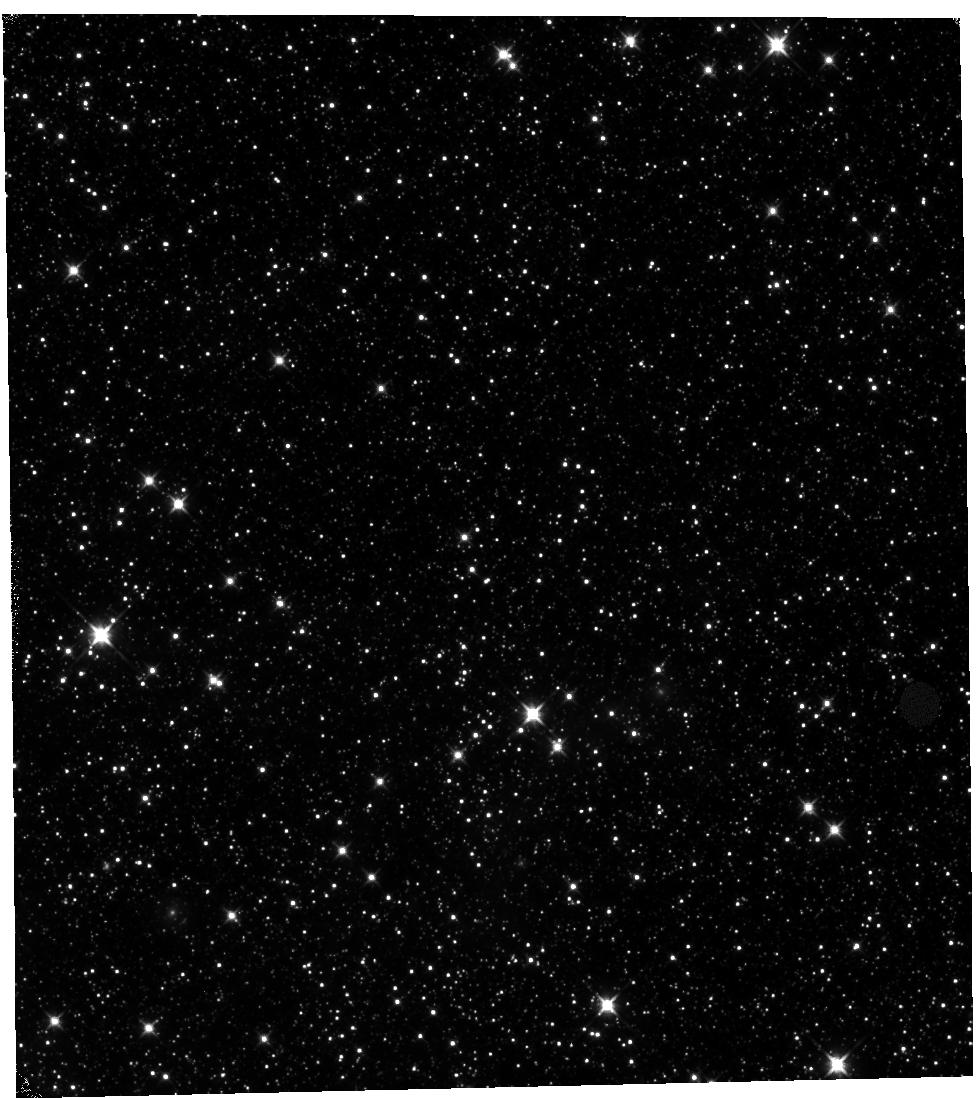
Target: NGC-1850. Instrument: WFC3/IR. Filter: F110W. Exposure: 1.3 h. Observation ID: hst_11933_01_wfc3_ir_f110w_ibaq01

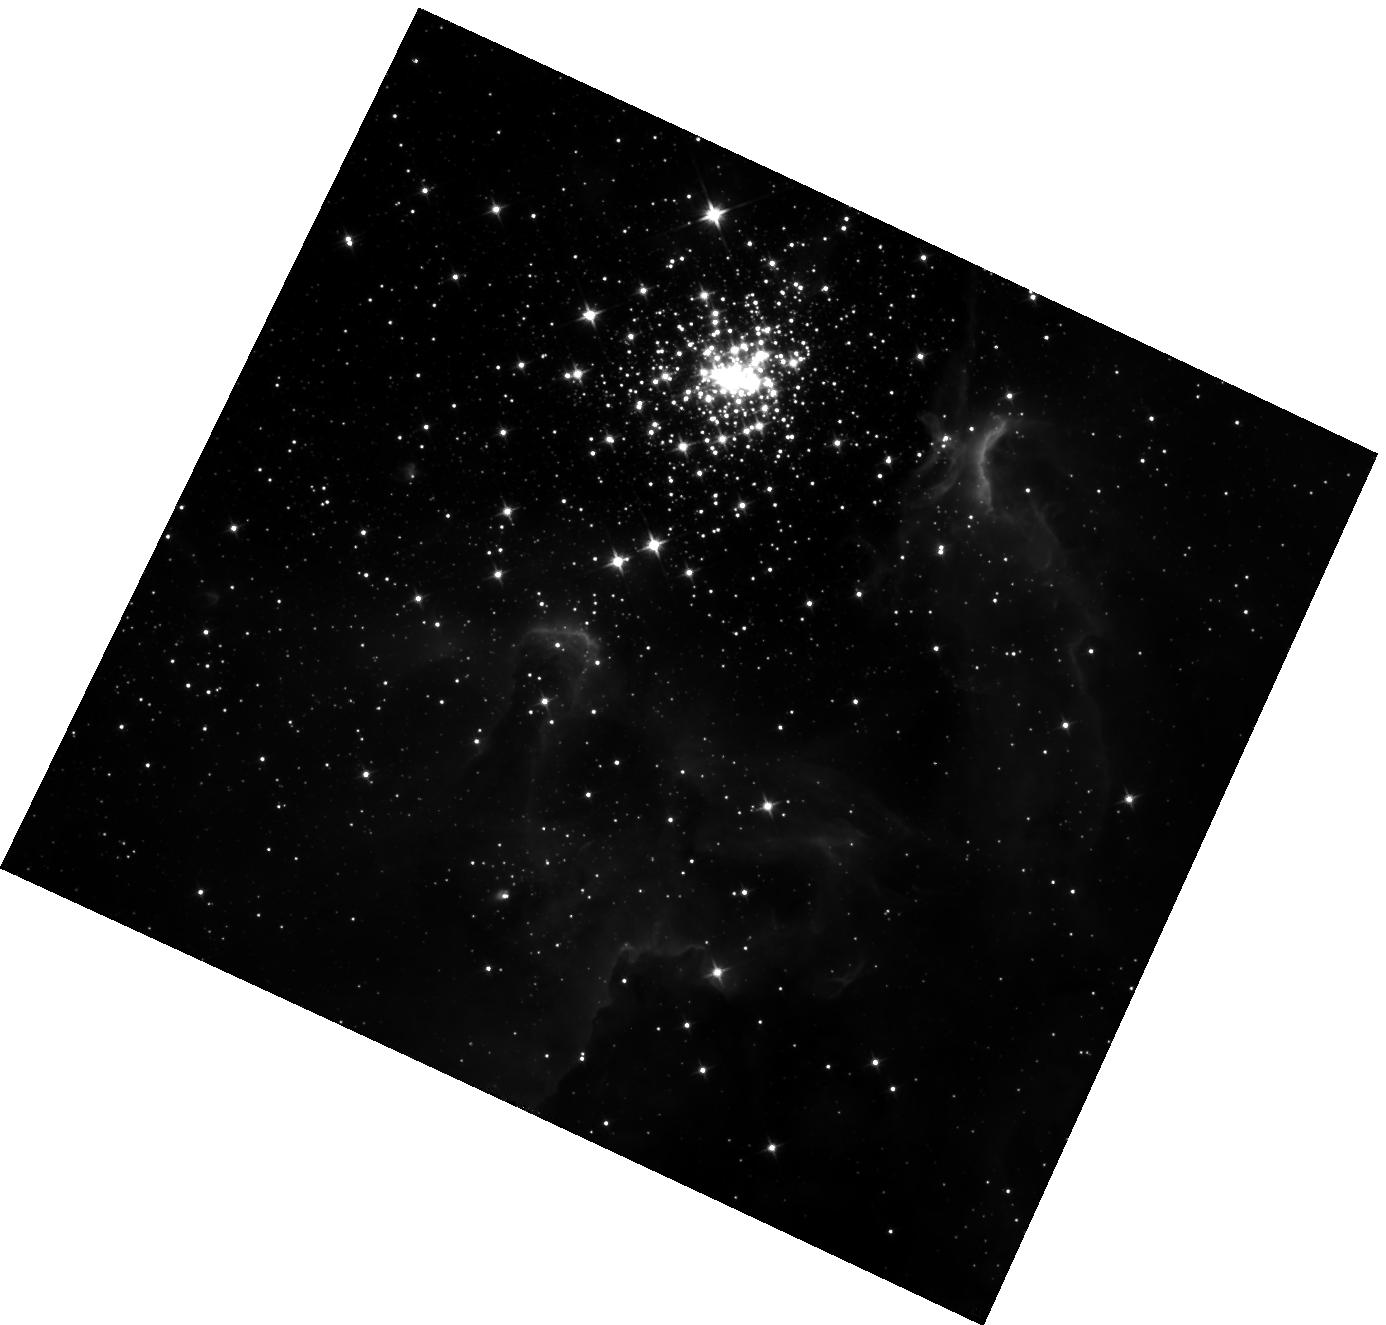
Target: NGC-3603. Instrument: WFC3/IR. Filter: F110W. Exposure: 1.2 h. Observation ID: hst_11933_03_wfc3_ir_f110w_ibaq03

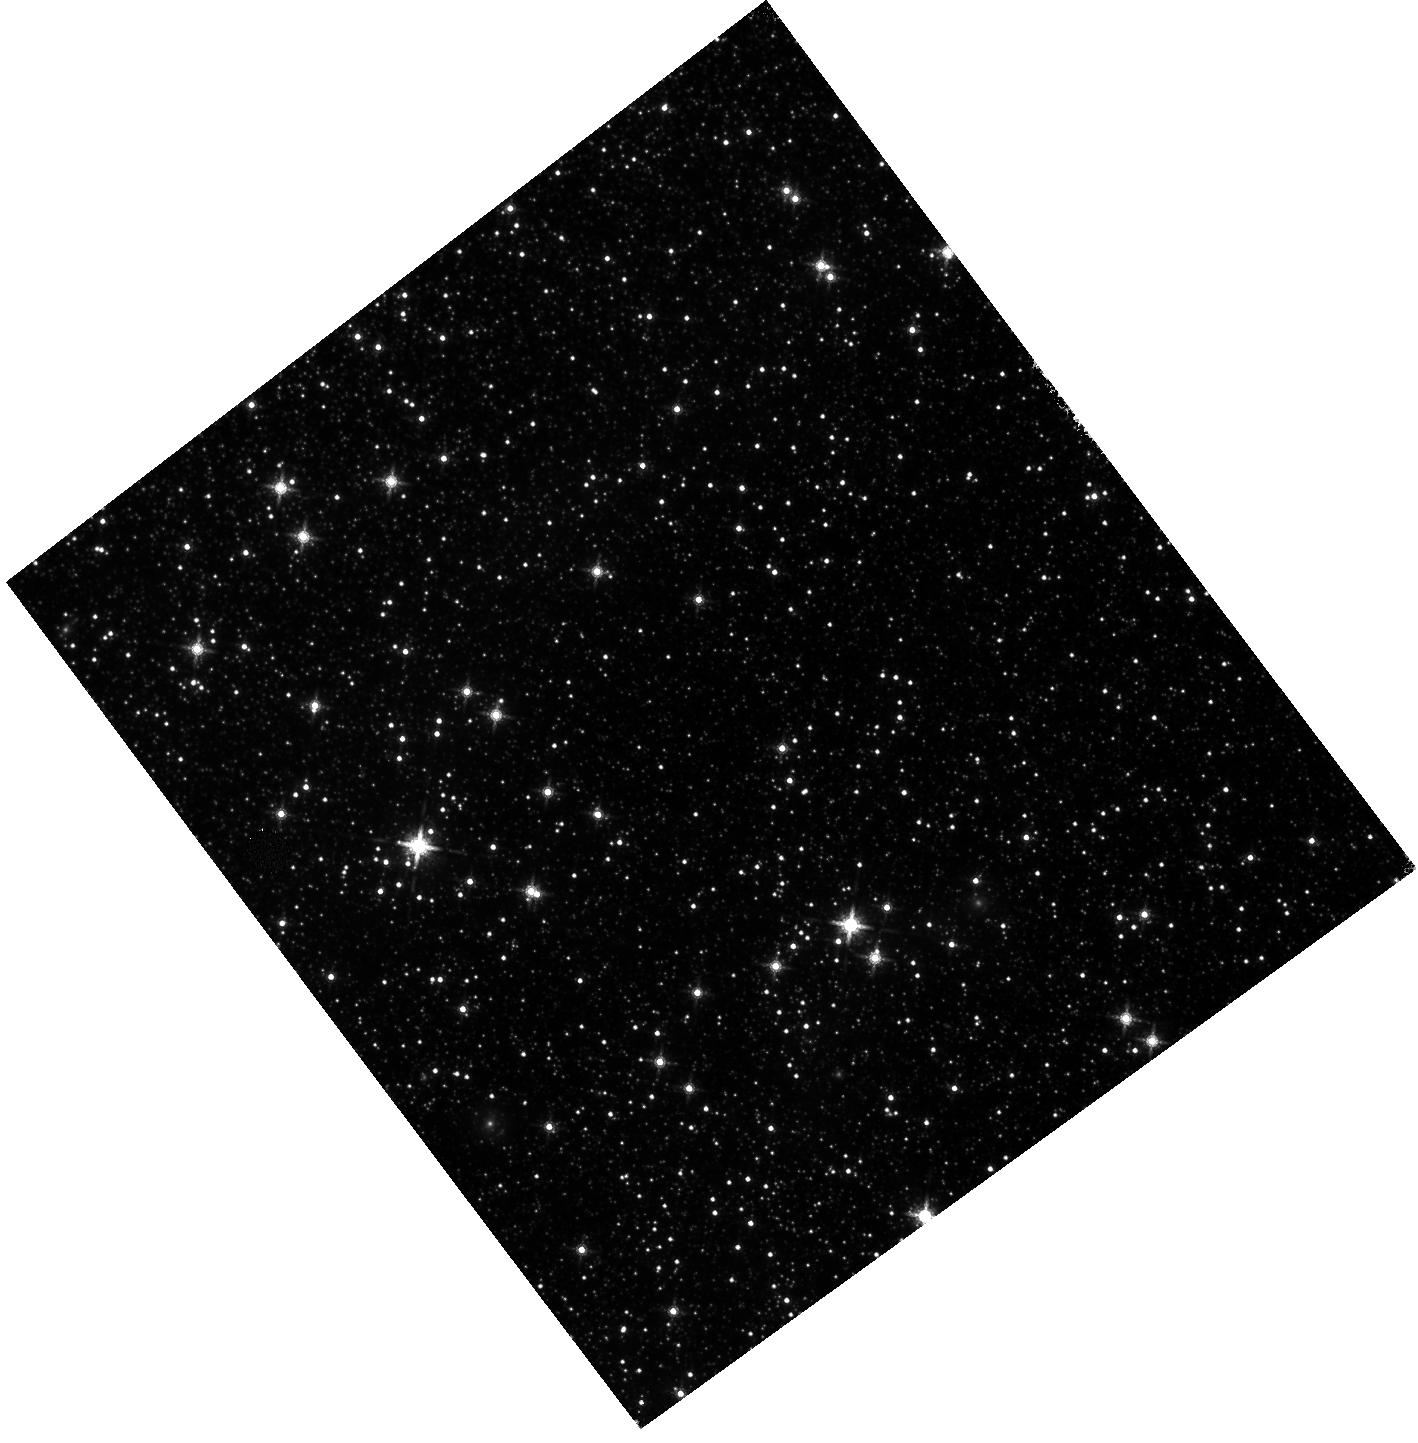
Target: NGC-1850. Instrument: WFC3/IR. Filter: F160W. Exposure: 1.2 h. Observation ID: hst_11933_06_wfc3_ir_f160w_ibaq06

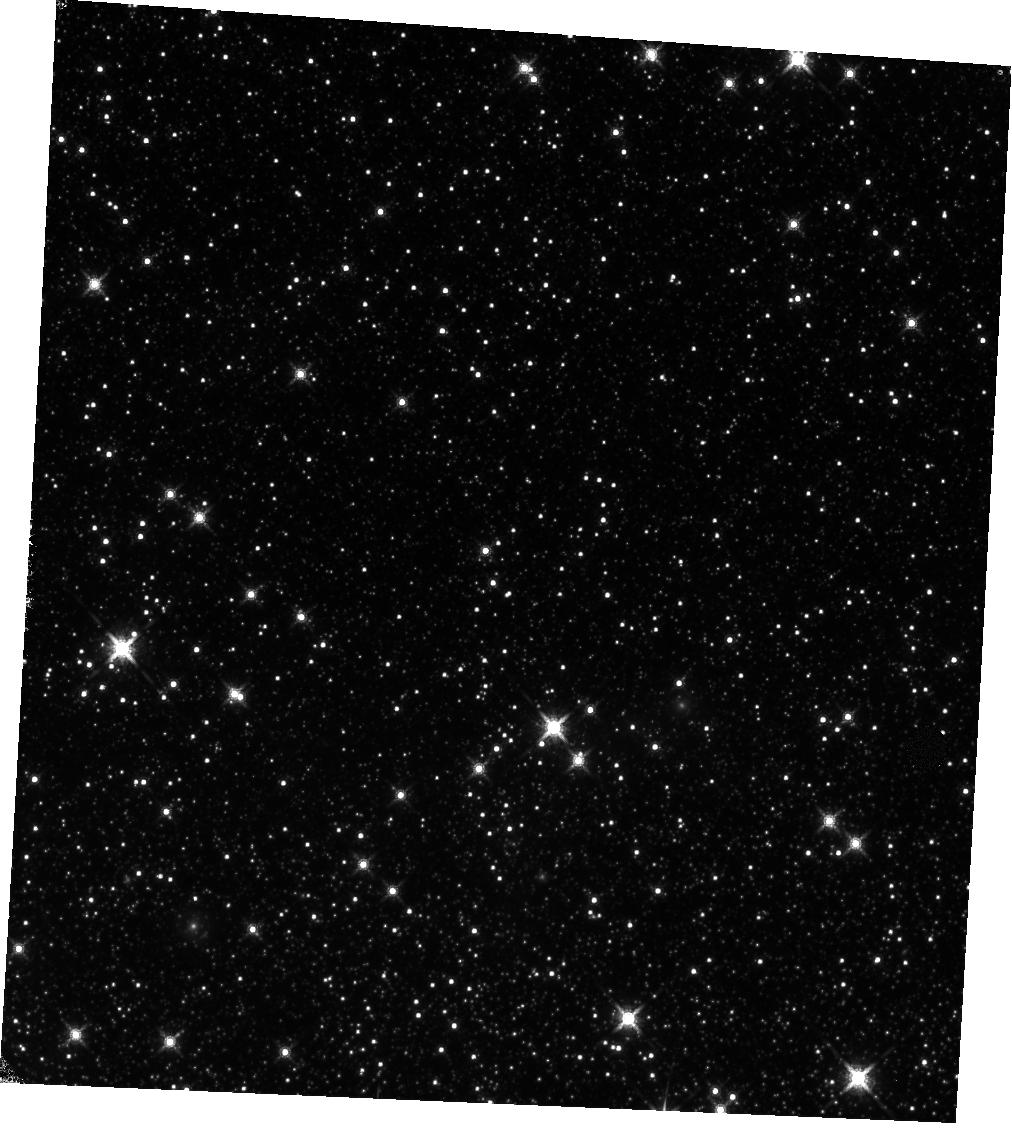
Target: NGC-1850. Instrument: WFC3/IR. Filter: F160W. Exposure: 1.3 h. Observation ID: hst_11933_02_wfc3_ir_f160w_ibaq02

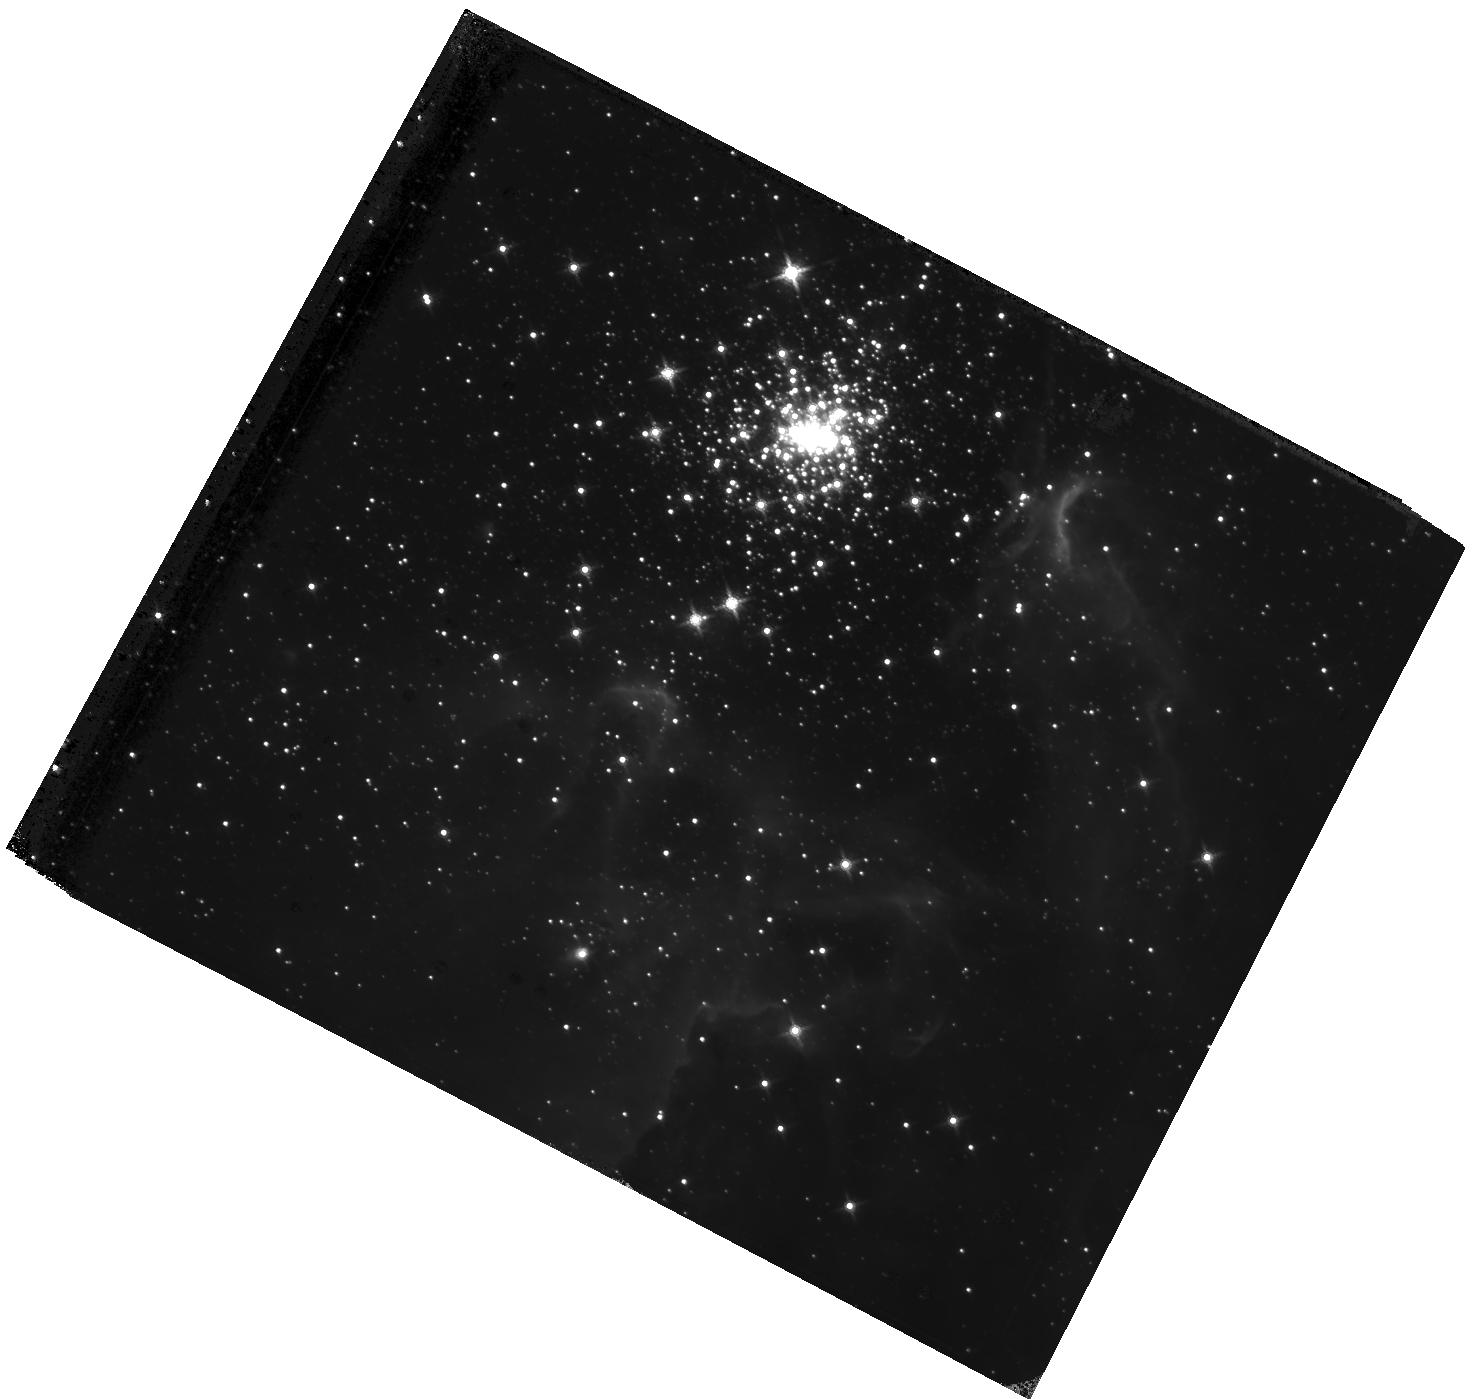
Target: NGC-3603. Instrument: WFC3/IR. Filter: F160W. Exposure: 1.1 h. Observation ID: hst_11933_04_wfc3_ir_f160w_ibaq04

IR Rate Dependent Non-linearity (PI: Riess, Adam)

The NICMOS non-linearity known as the Bohlin Effect has revealed that the apparent flux of a source observed by NICMOS is not a simple, linear function of count rate. The effect has been characterized by observations of star clusters observed with and without additional background from the internal lamps. As WFC3 lacks internal lamps which can be used to add background, we will rely on the bright Earth limb to provide additional background. We will observe a star cluster, 47 Tuc, repeatedly throughout a complete HST orbit which has been chosen to put the closest approach to the bright Earth to be 13.5 degrees, the closest approach allowed while retaining FGS guiding. Another set will be done with the BE limb closest approach of 15.5 degrees. The observations will be done with the two most commonly used filters, F110W and F160W and at two different bright Earth limb angles to test the linearity of the non-linearity. We have also included an orbit on NGC 1850 to repeat the NICMOS field for which the linearity of the field has been established.